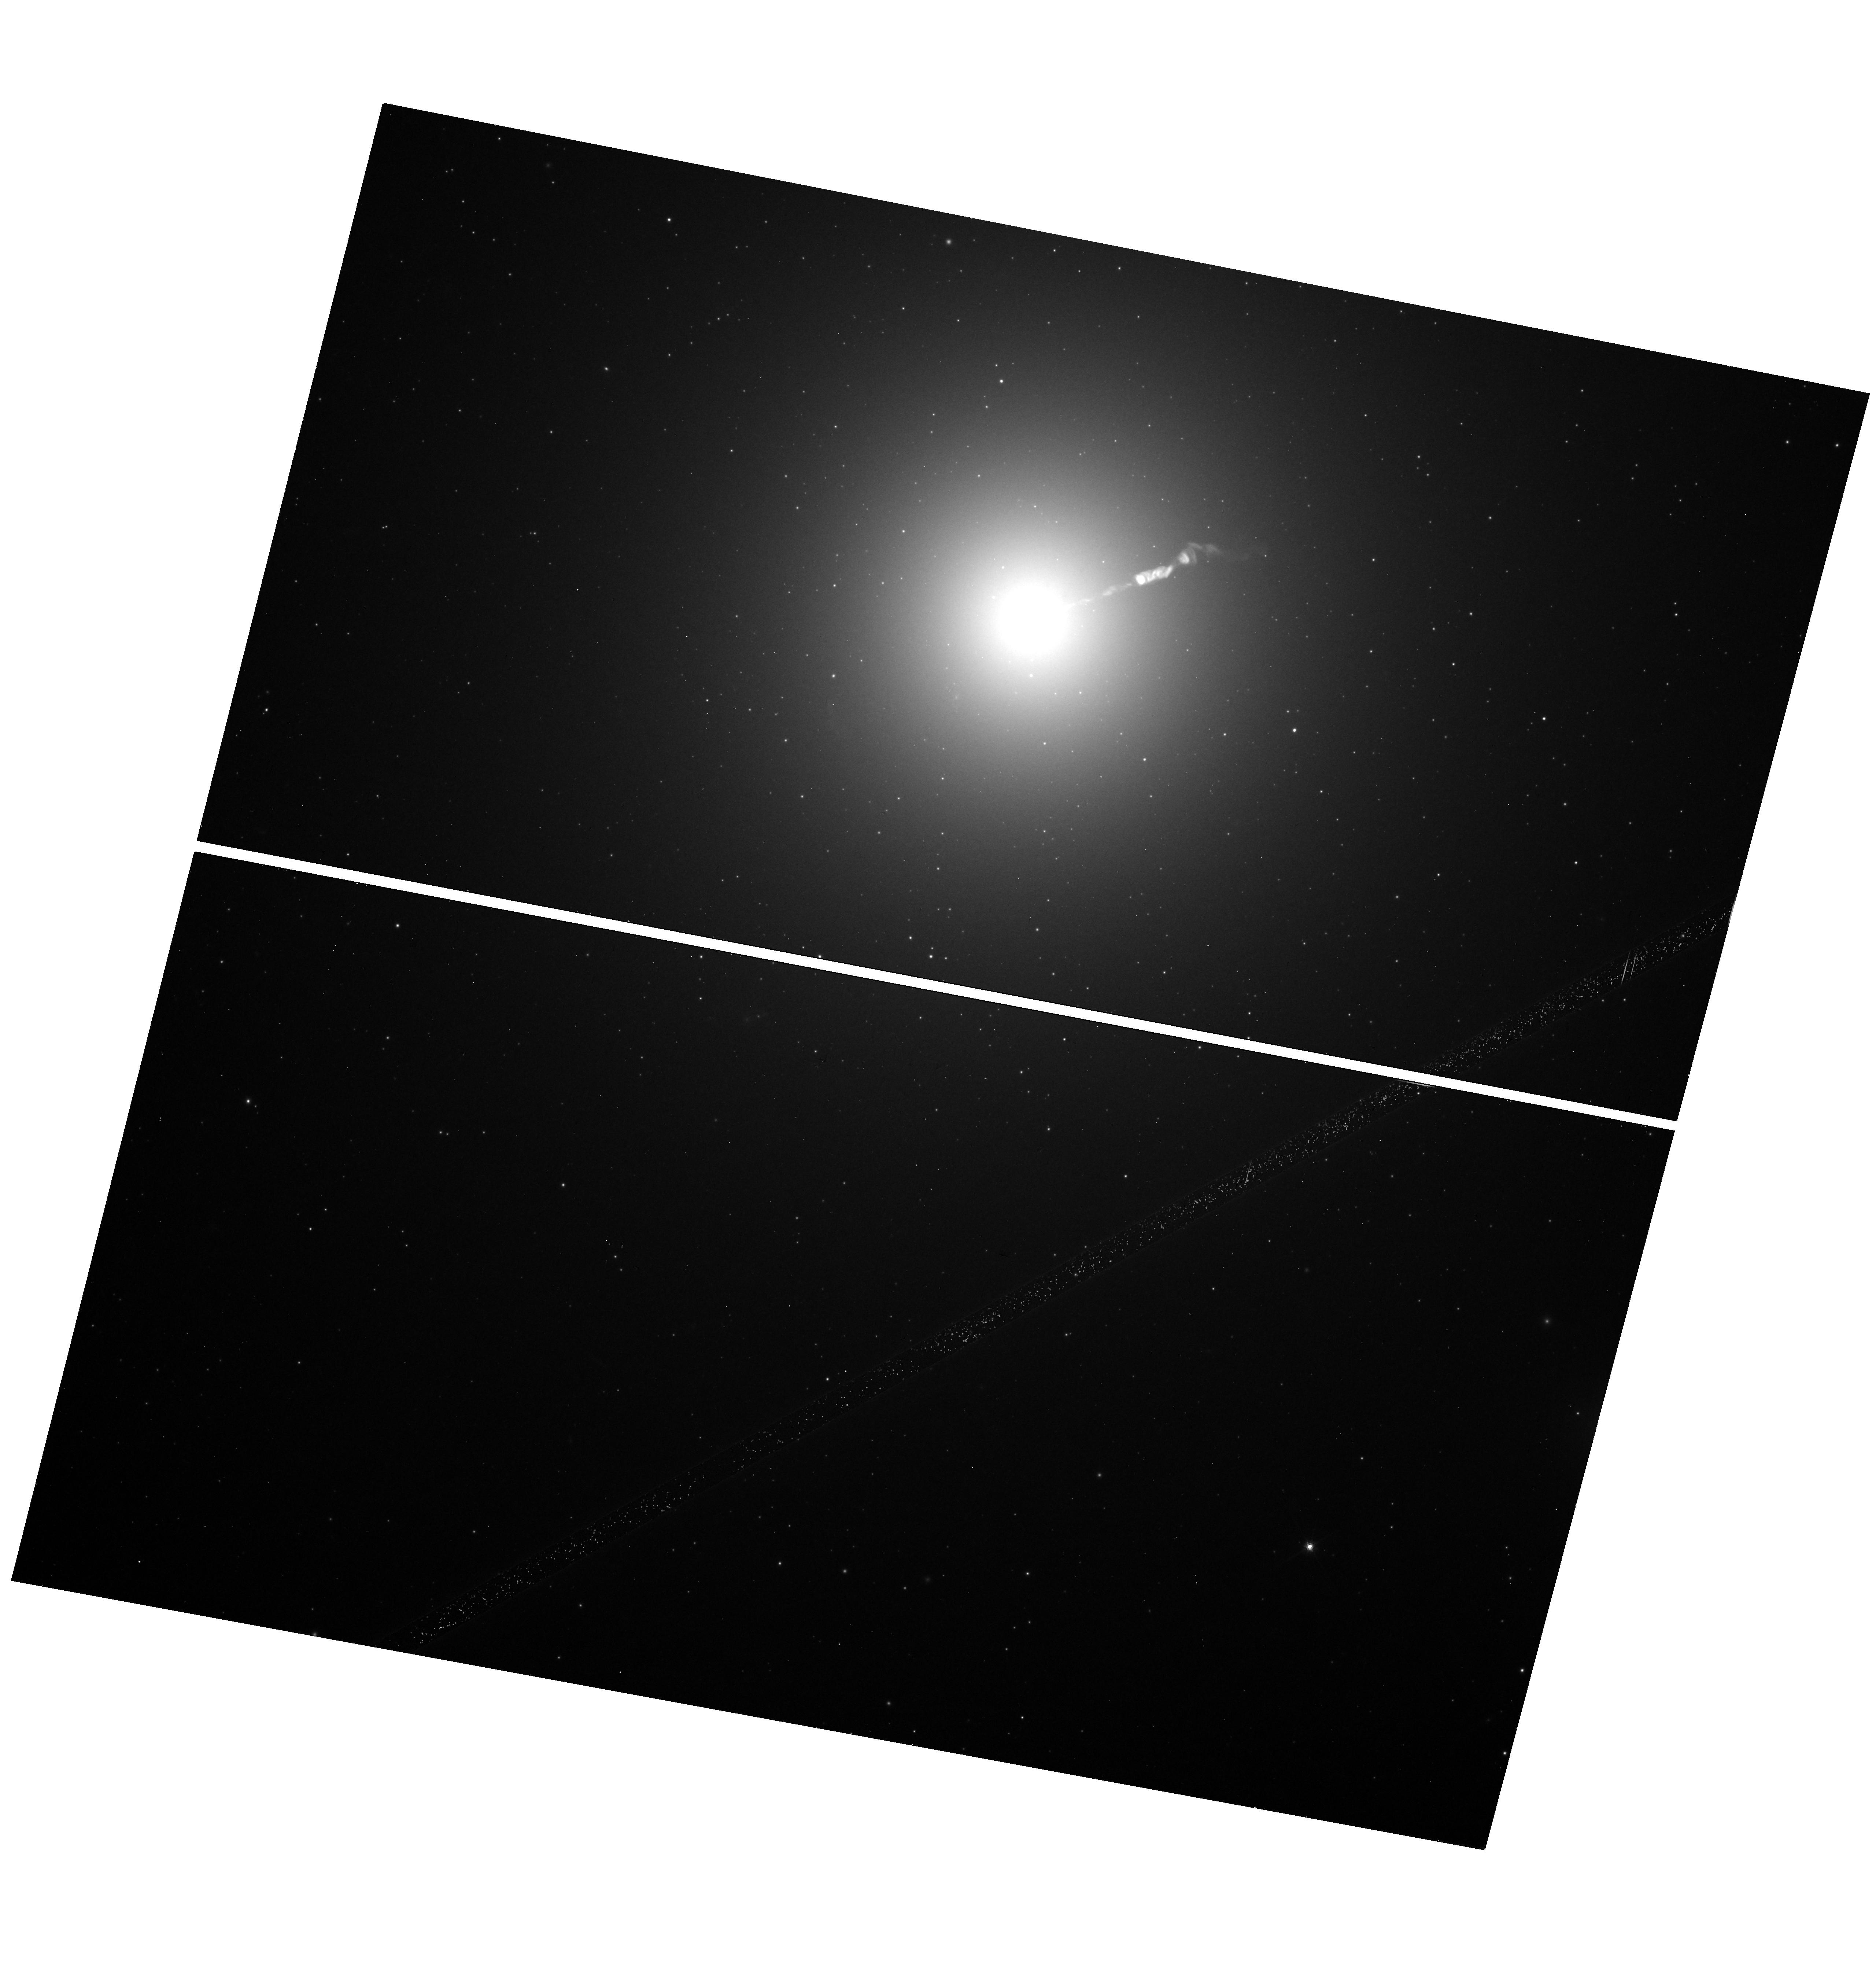
Target: M-87. Instrument: WFC3/UVIS. Filter: F814W. Exposure: 12 min. Observation ID: hst_17592_02_wfc3_uvis_f814w_ifbb02

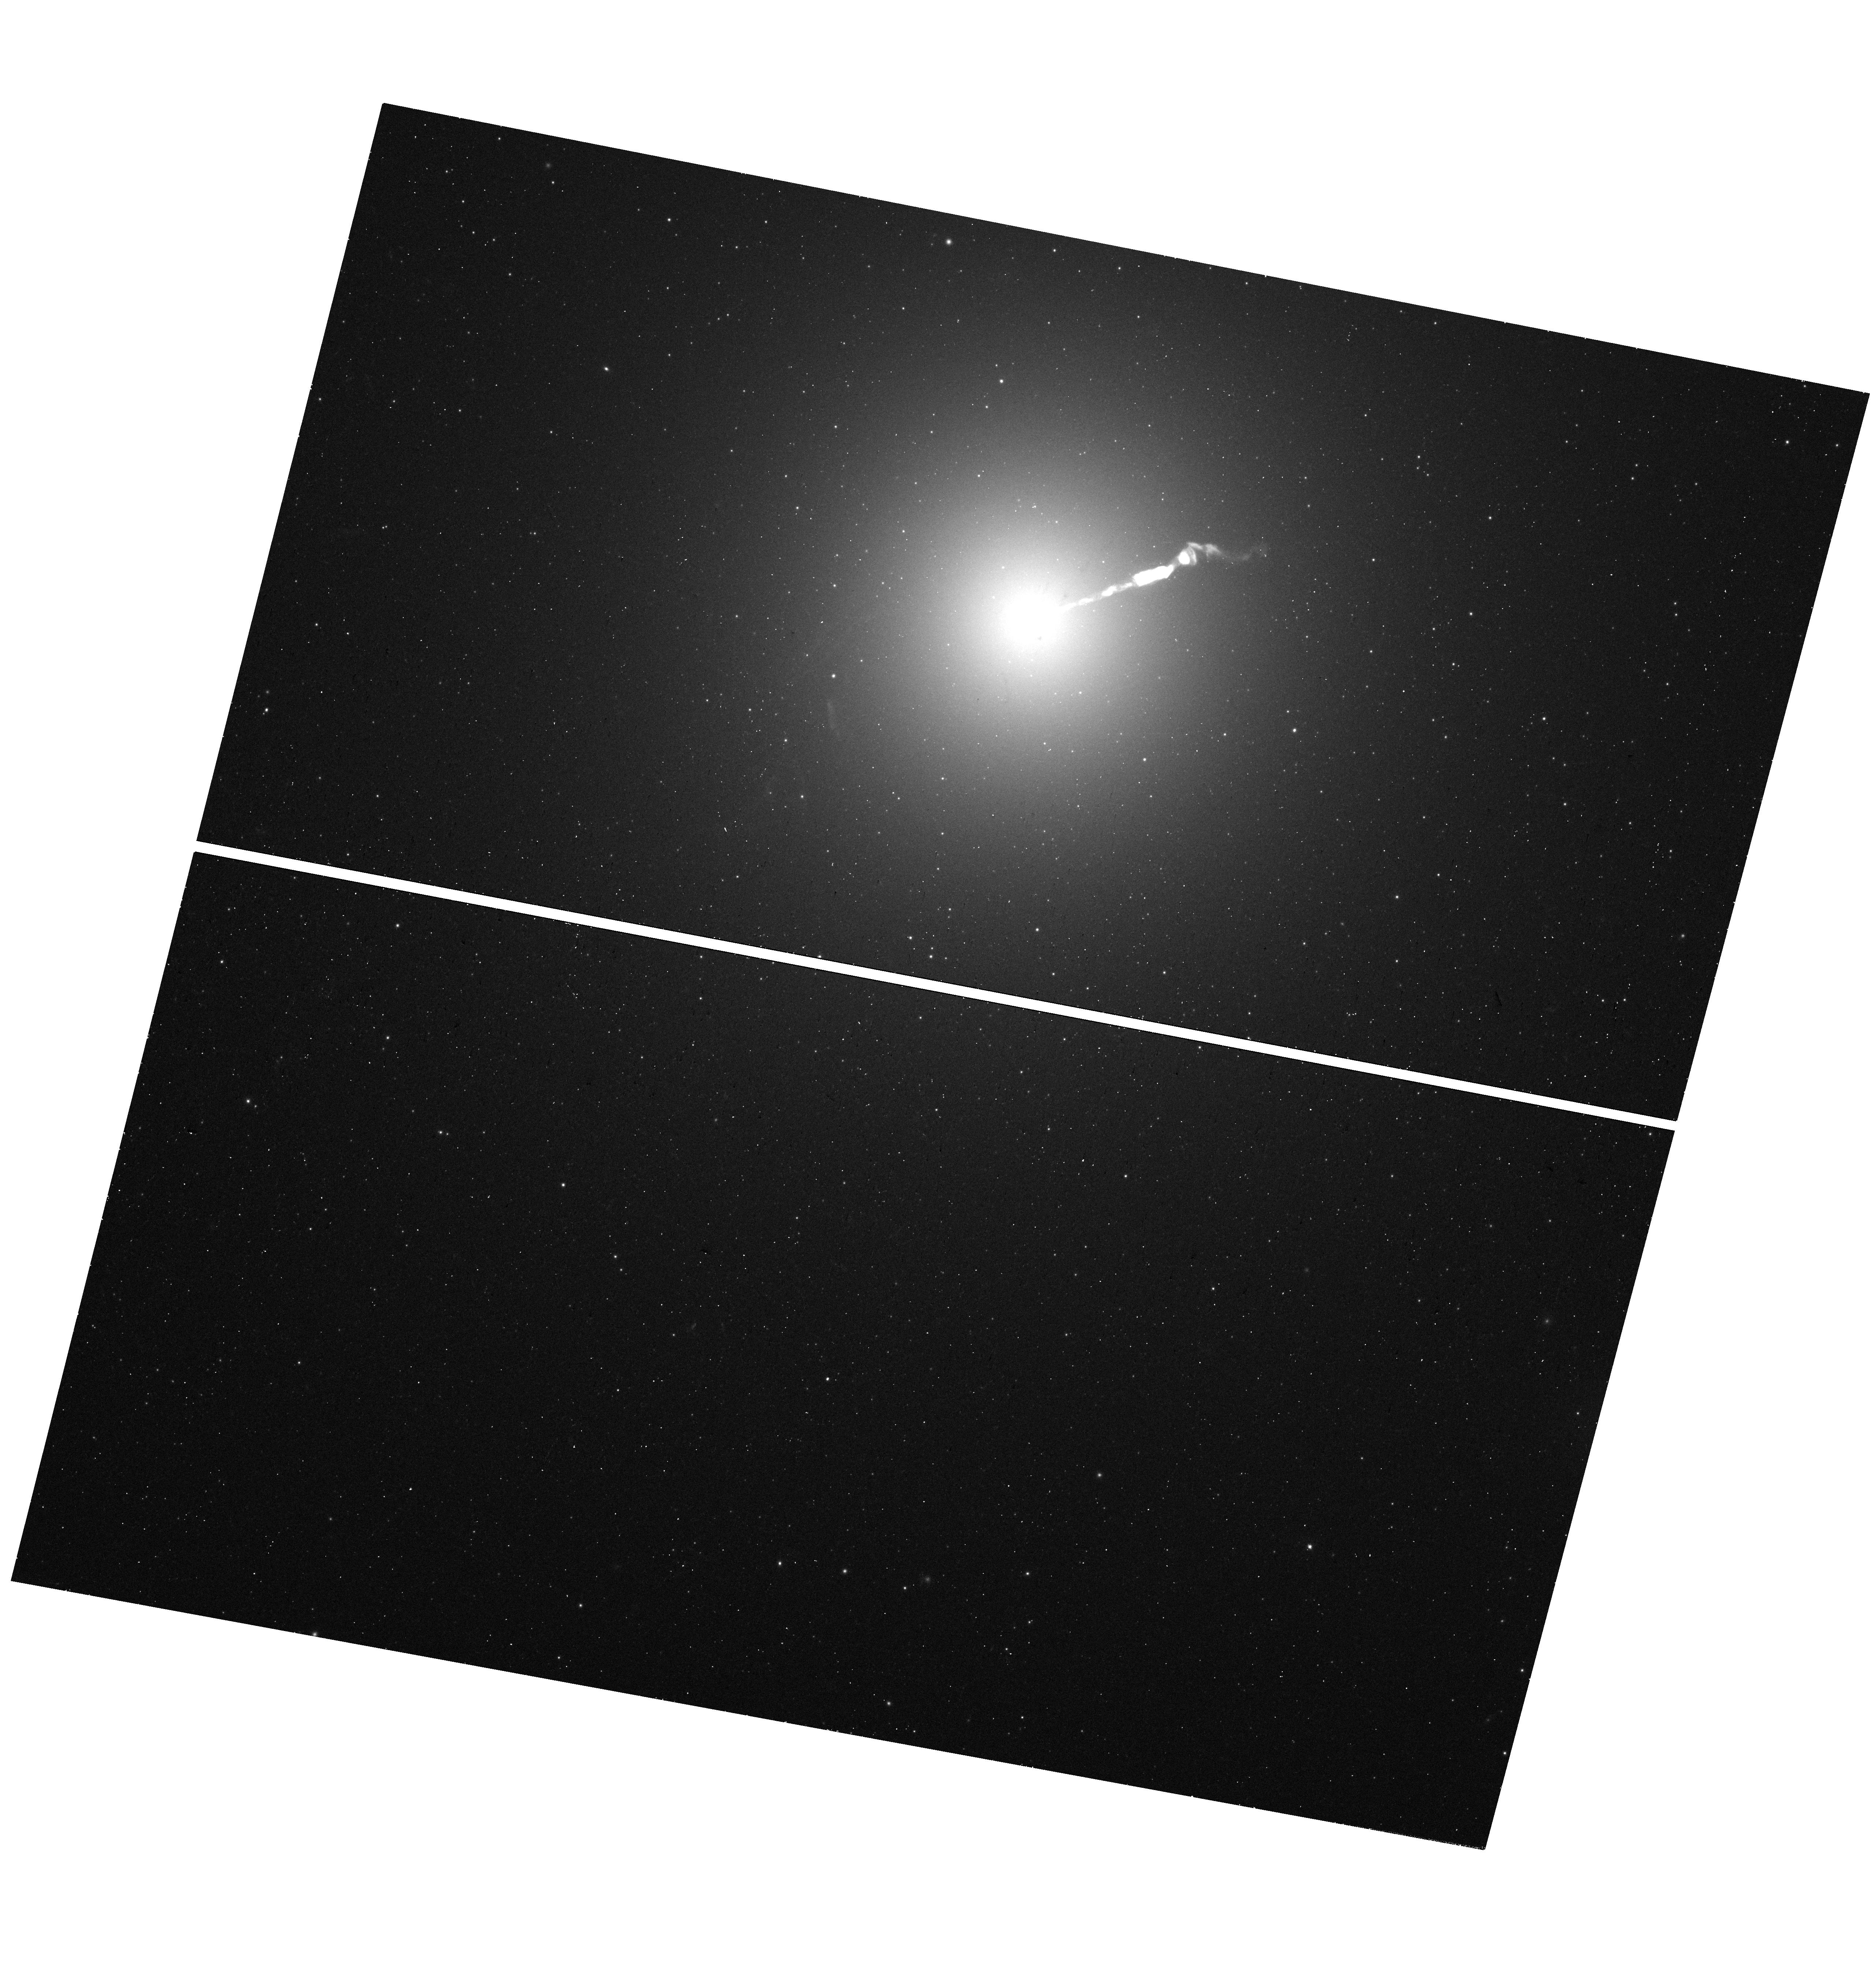
Target: M-87. Instrument: WFC3/UVIS. Filter: F390W. Exposure: 19 min. Observation ID: hst_17592_02_wfc3_uvis_f390w_ifbb02

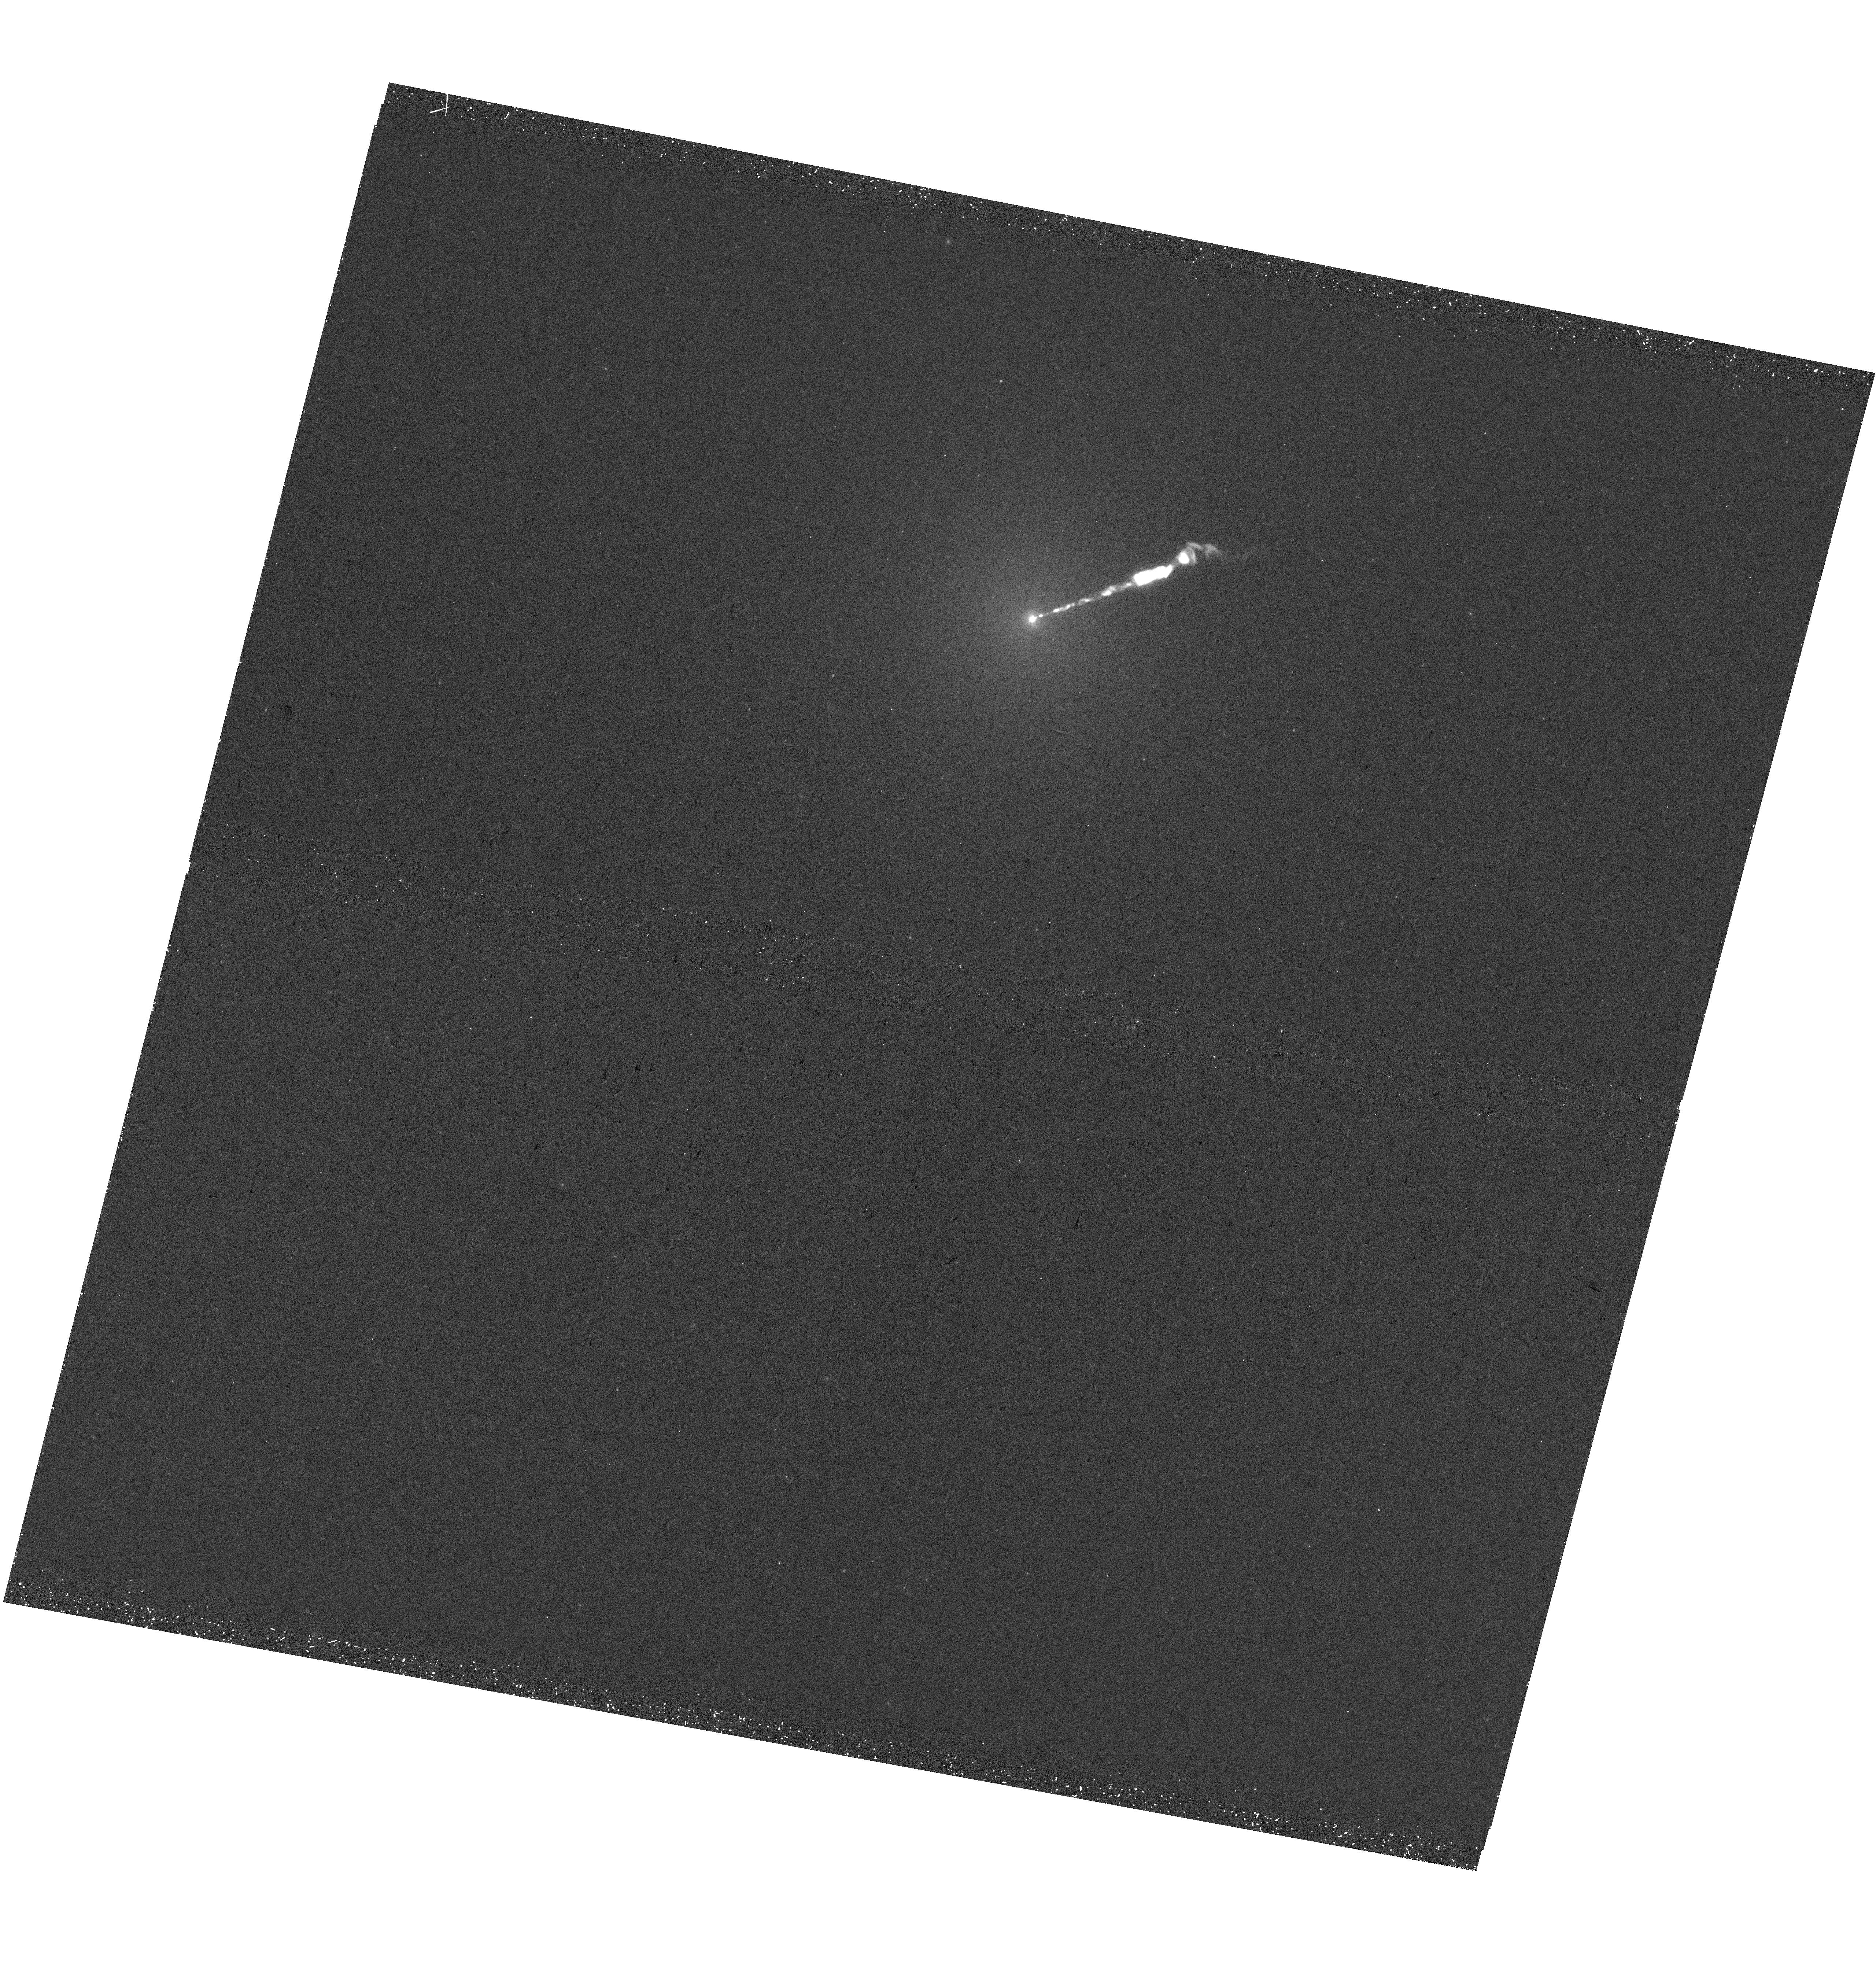
Target: M-87. Instrument: WFC3/UVIS. Filter: F275W. Exposure: 25 min. Observation ID: hst_17592_02_wfc3_uvis_f275w_ifbb02

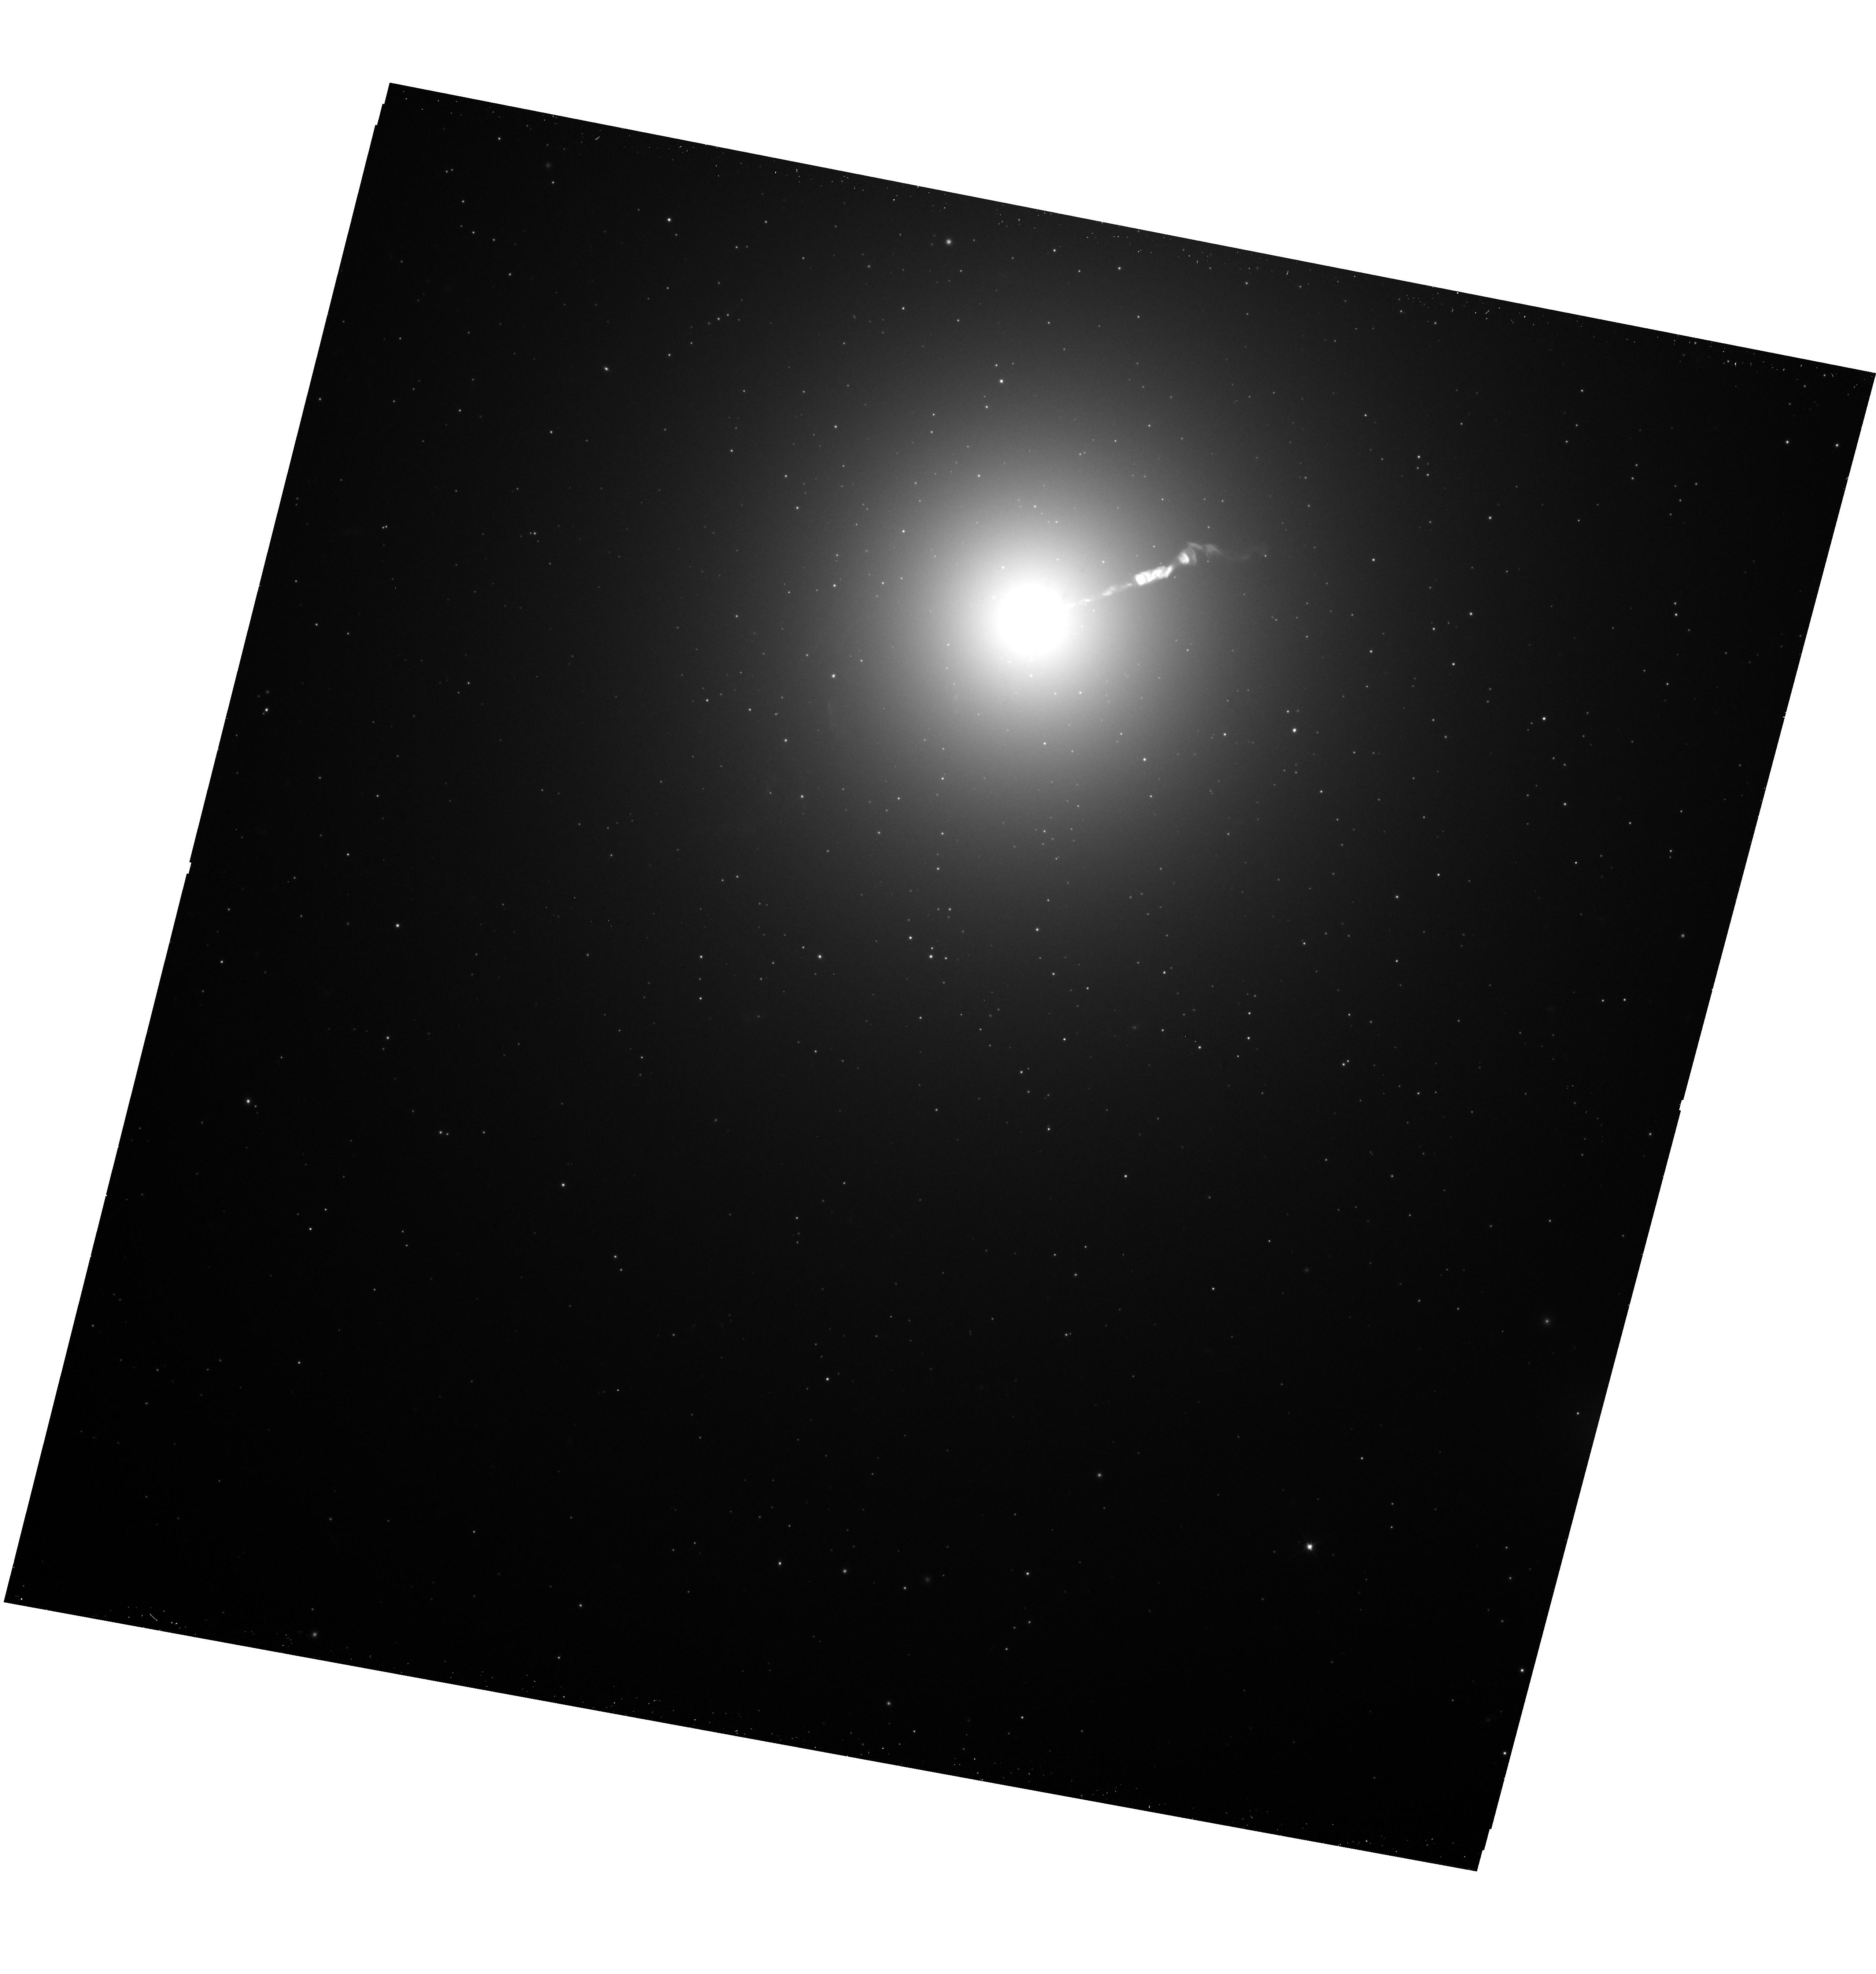
Target: M-87. Instrument: WFC3/UVIS. Filter: F606W. Exposure: 18 min. Observation ID: hst_17592_02_wfc3_uvis_f606w_ifbb02

The Variable Optical-X-ray SED of M87 (PI: Neilsen, Joseph)

On behalf of the EHT's Multiwavelength (MWL) Working Group, we propose a joint campaign on M87: 100 ks XMM, 4 orbits Hubble, and 100 ks NuSTAR. These observations will improve constraints on (1) the SED of M87 and its particle acceleration processes, as well as (2) the variability of the famous jet across the electromagnetic spectrum.